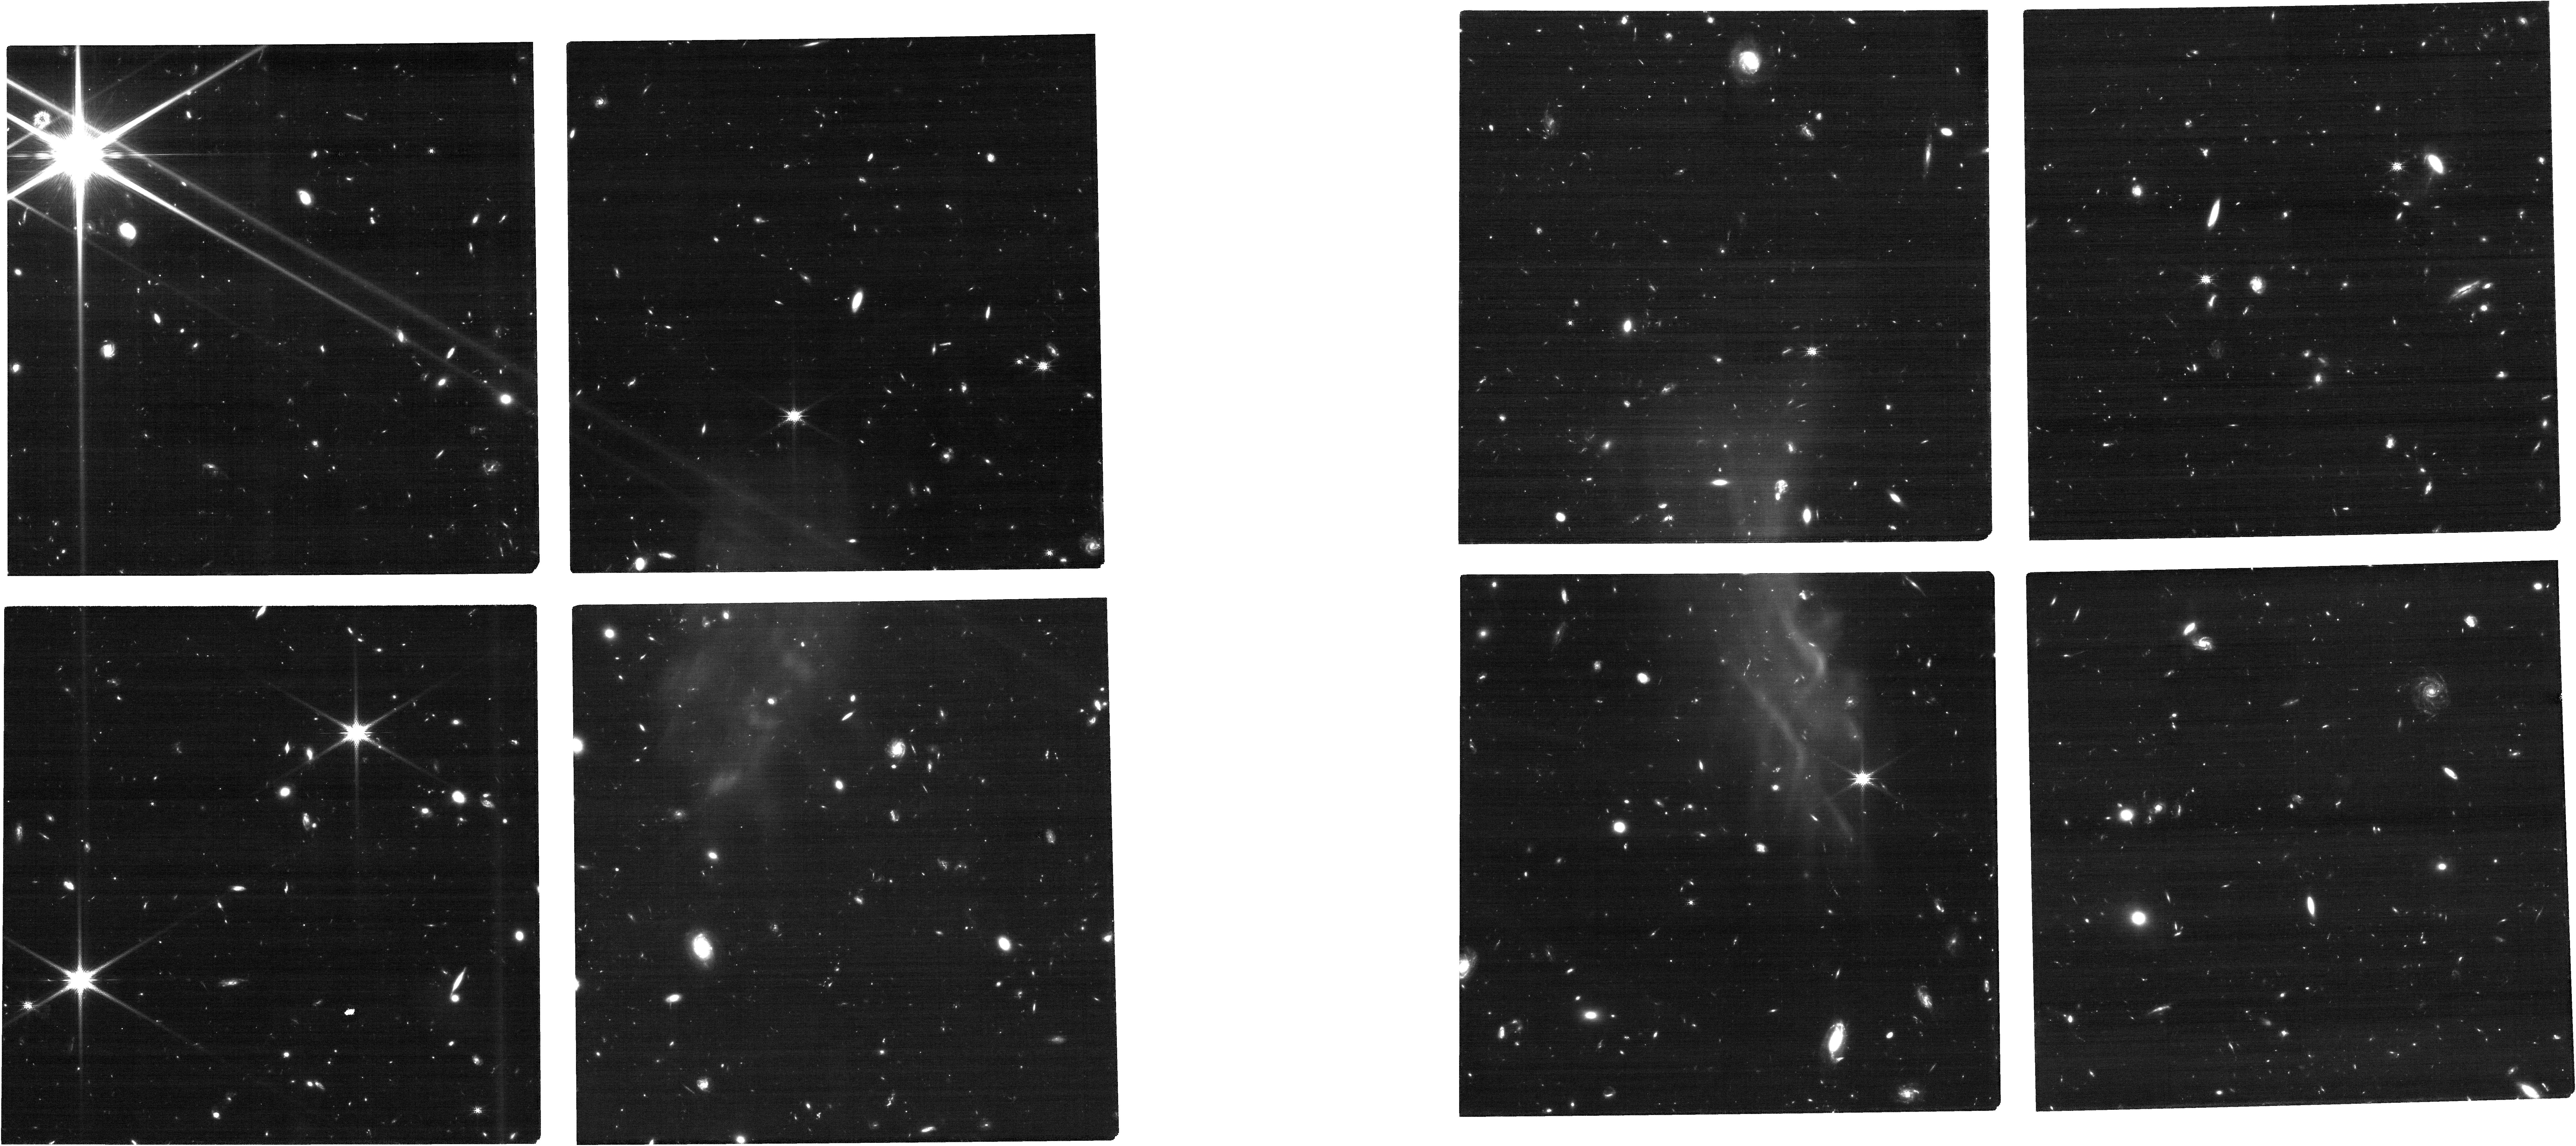
Target: J1504+6252
Instrument: NIRCAM
Filter: F150W
Exposure: 1.2 h
Observation ID: jw12761-o003_t001_nircam_clear-f150w

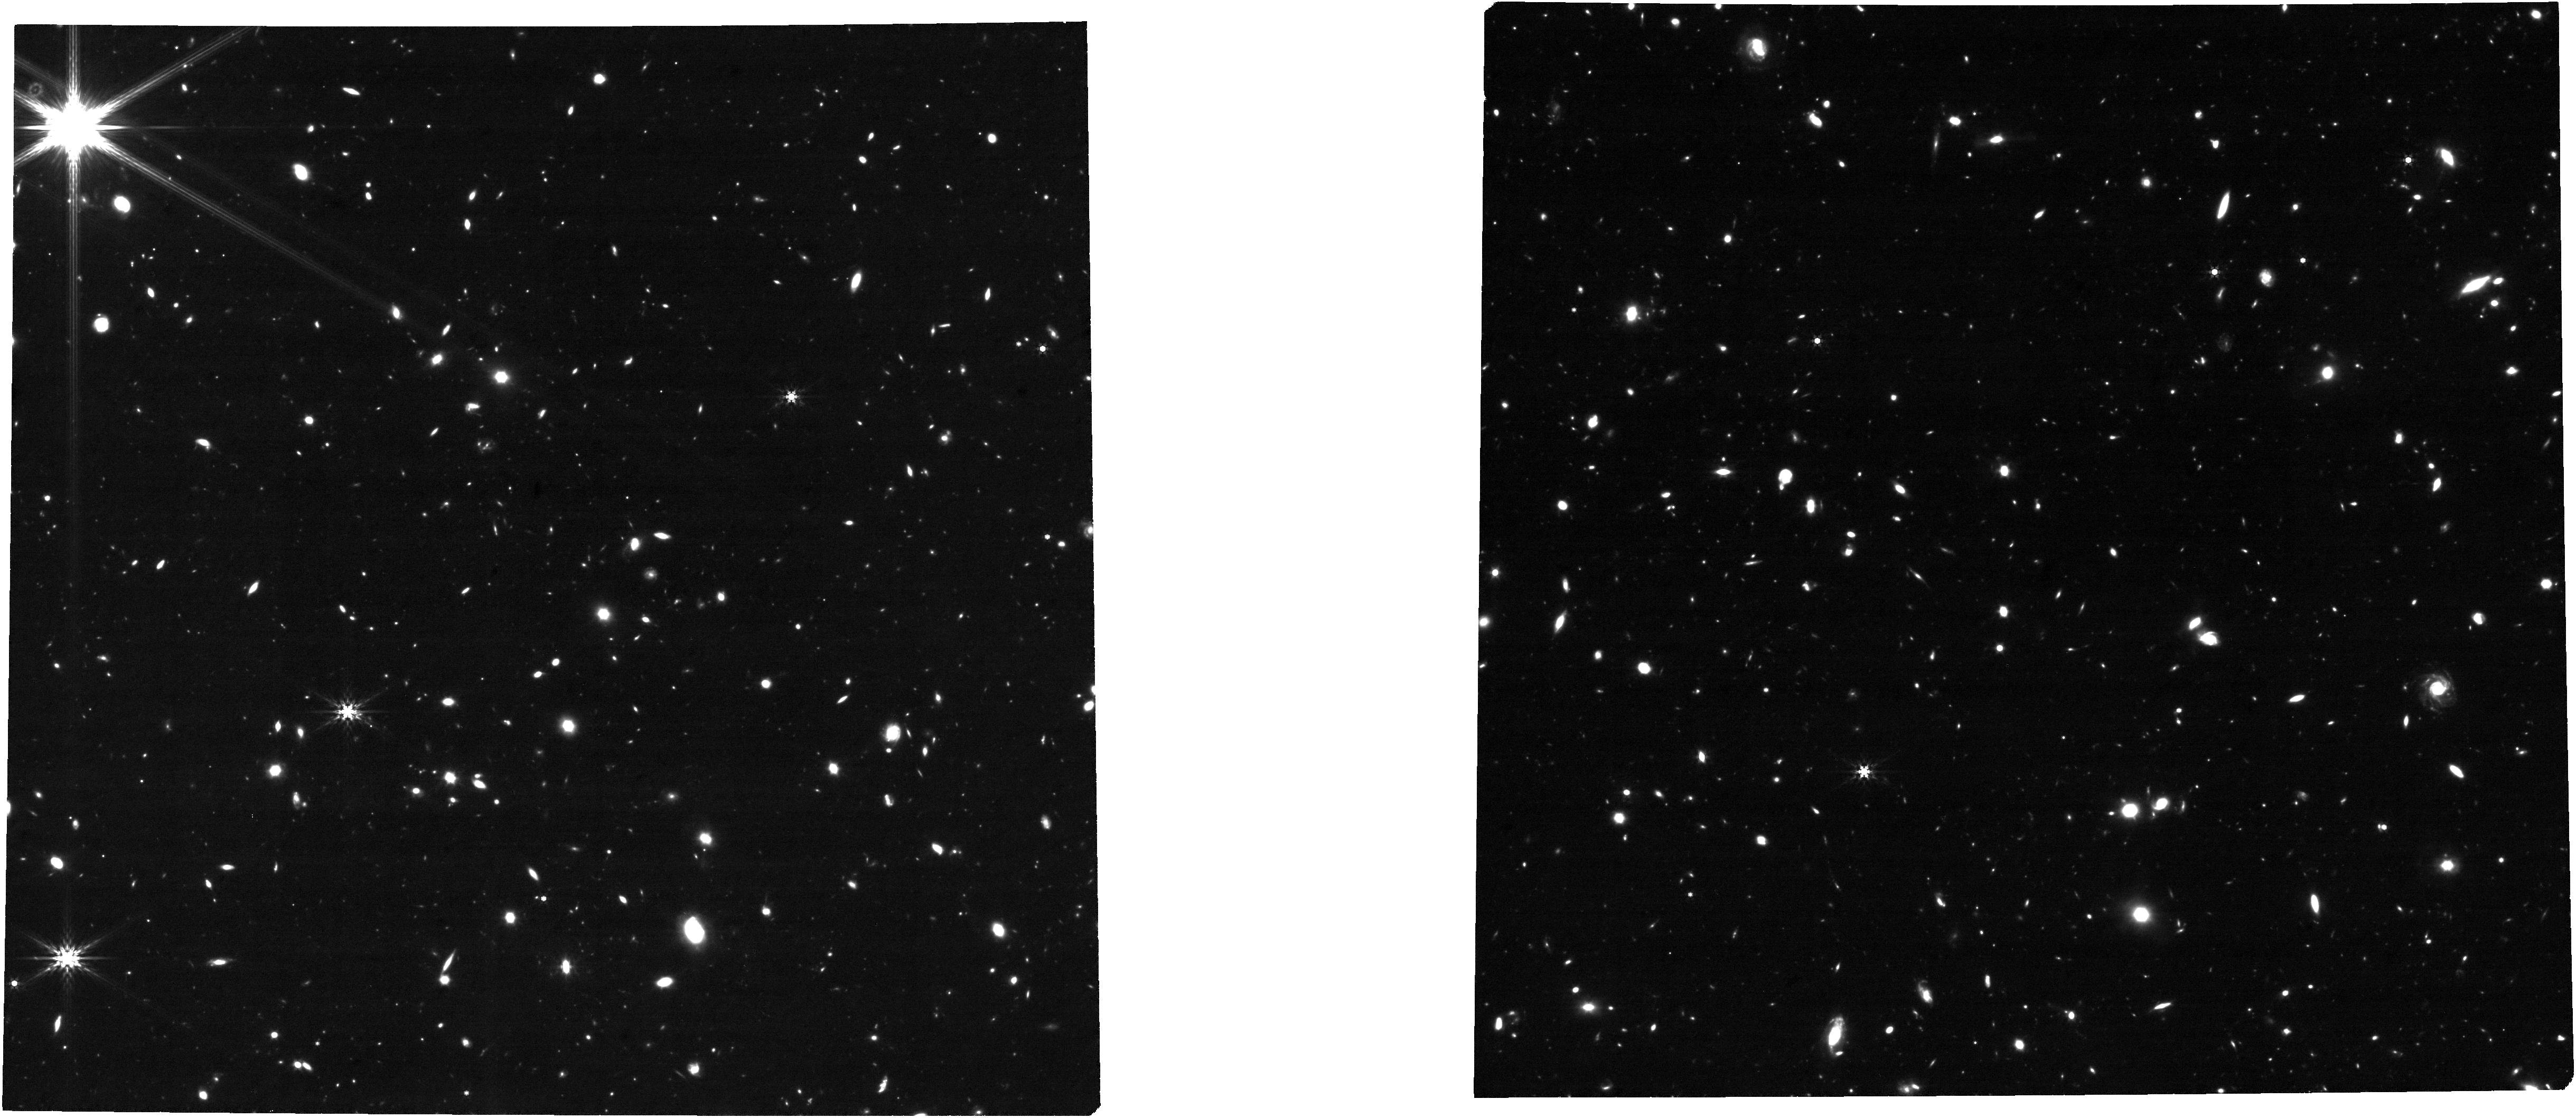
Target: J1504+6252
Instrument: NIRCAM
Filter: F444W
Exposure: 1.2 h
Observation ID: jw12761-o004_t001_nircam_clear-f444w

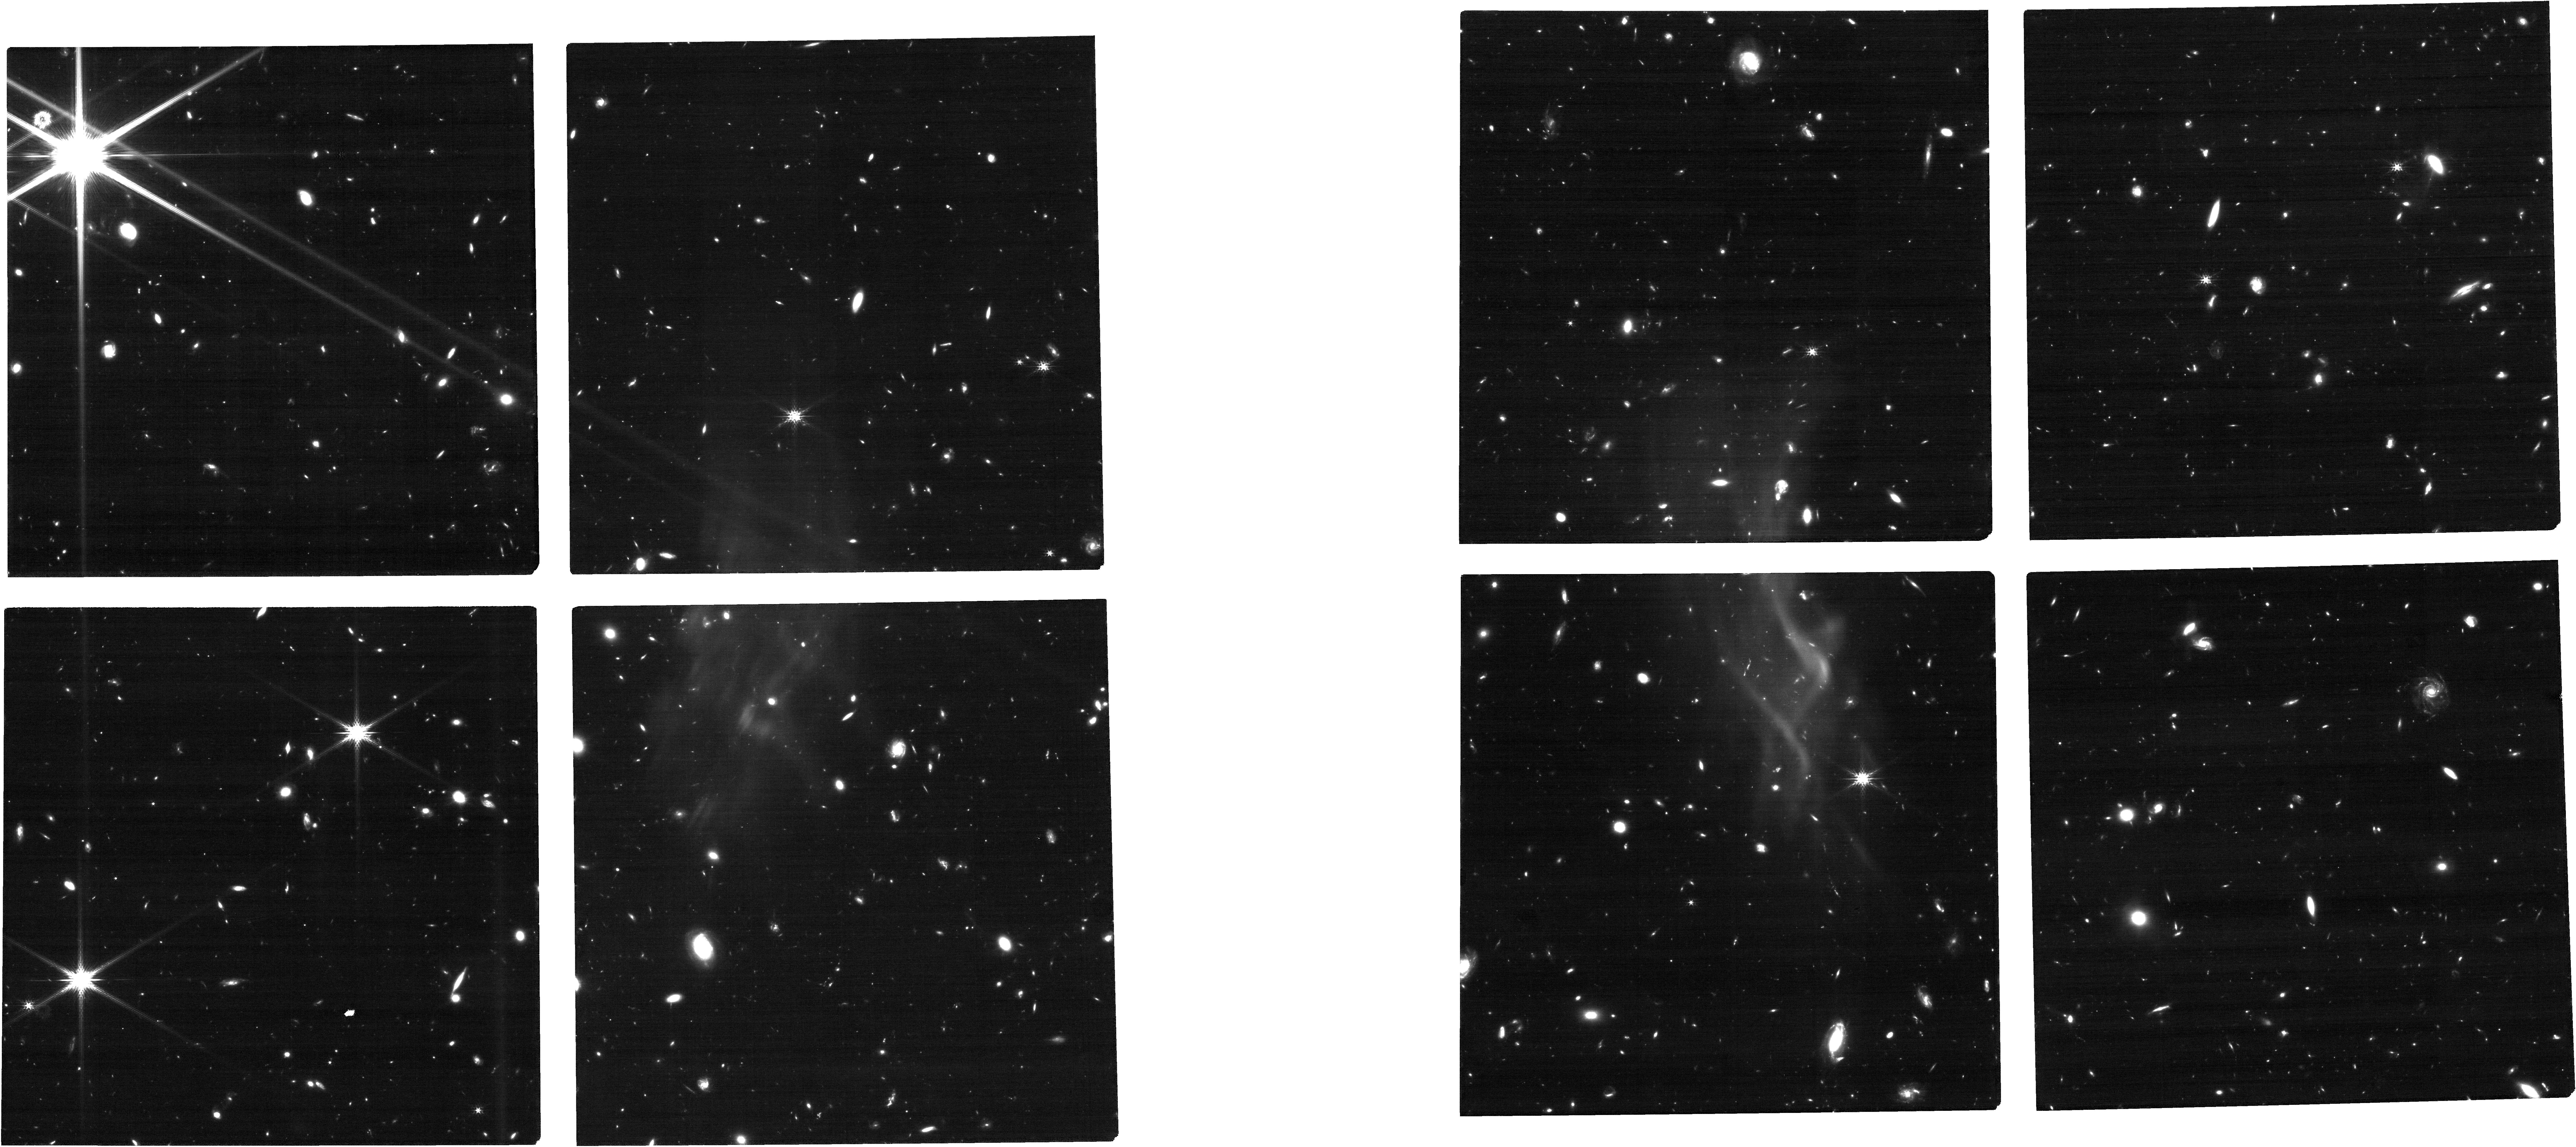
Target: J1504+6252
Instrument: NIRCAM
Filter: F200W
Exposure: 1.2 h
Observation ID: jw12761-o004_t001_nircam_clear-f200w

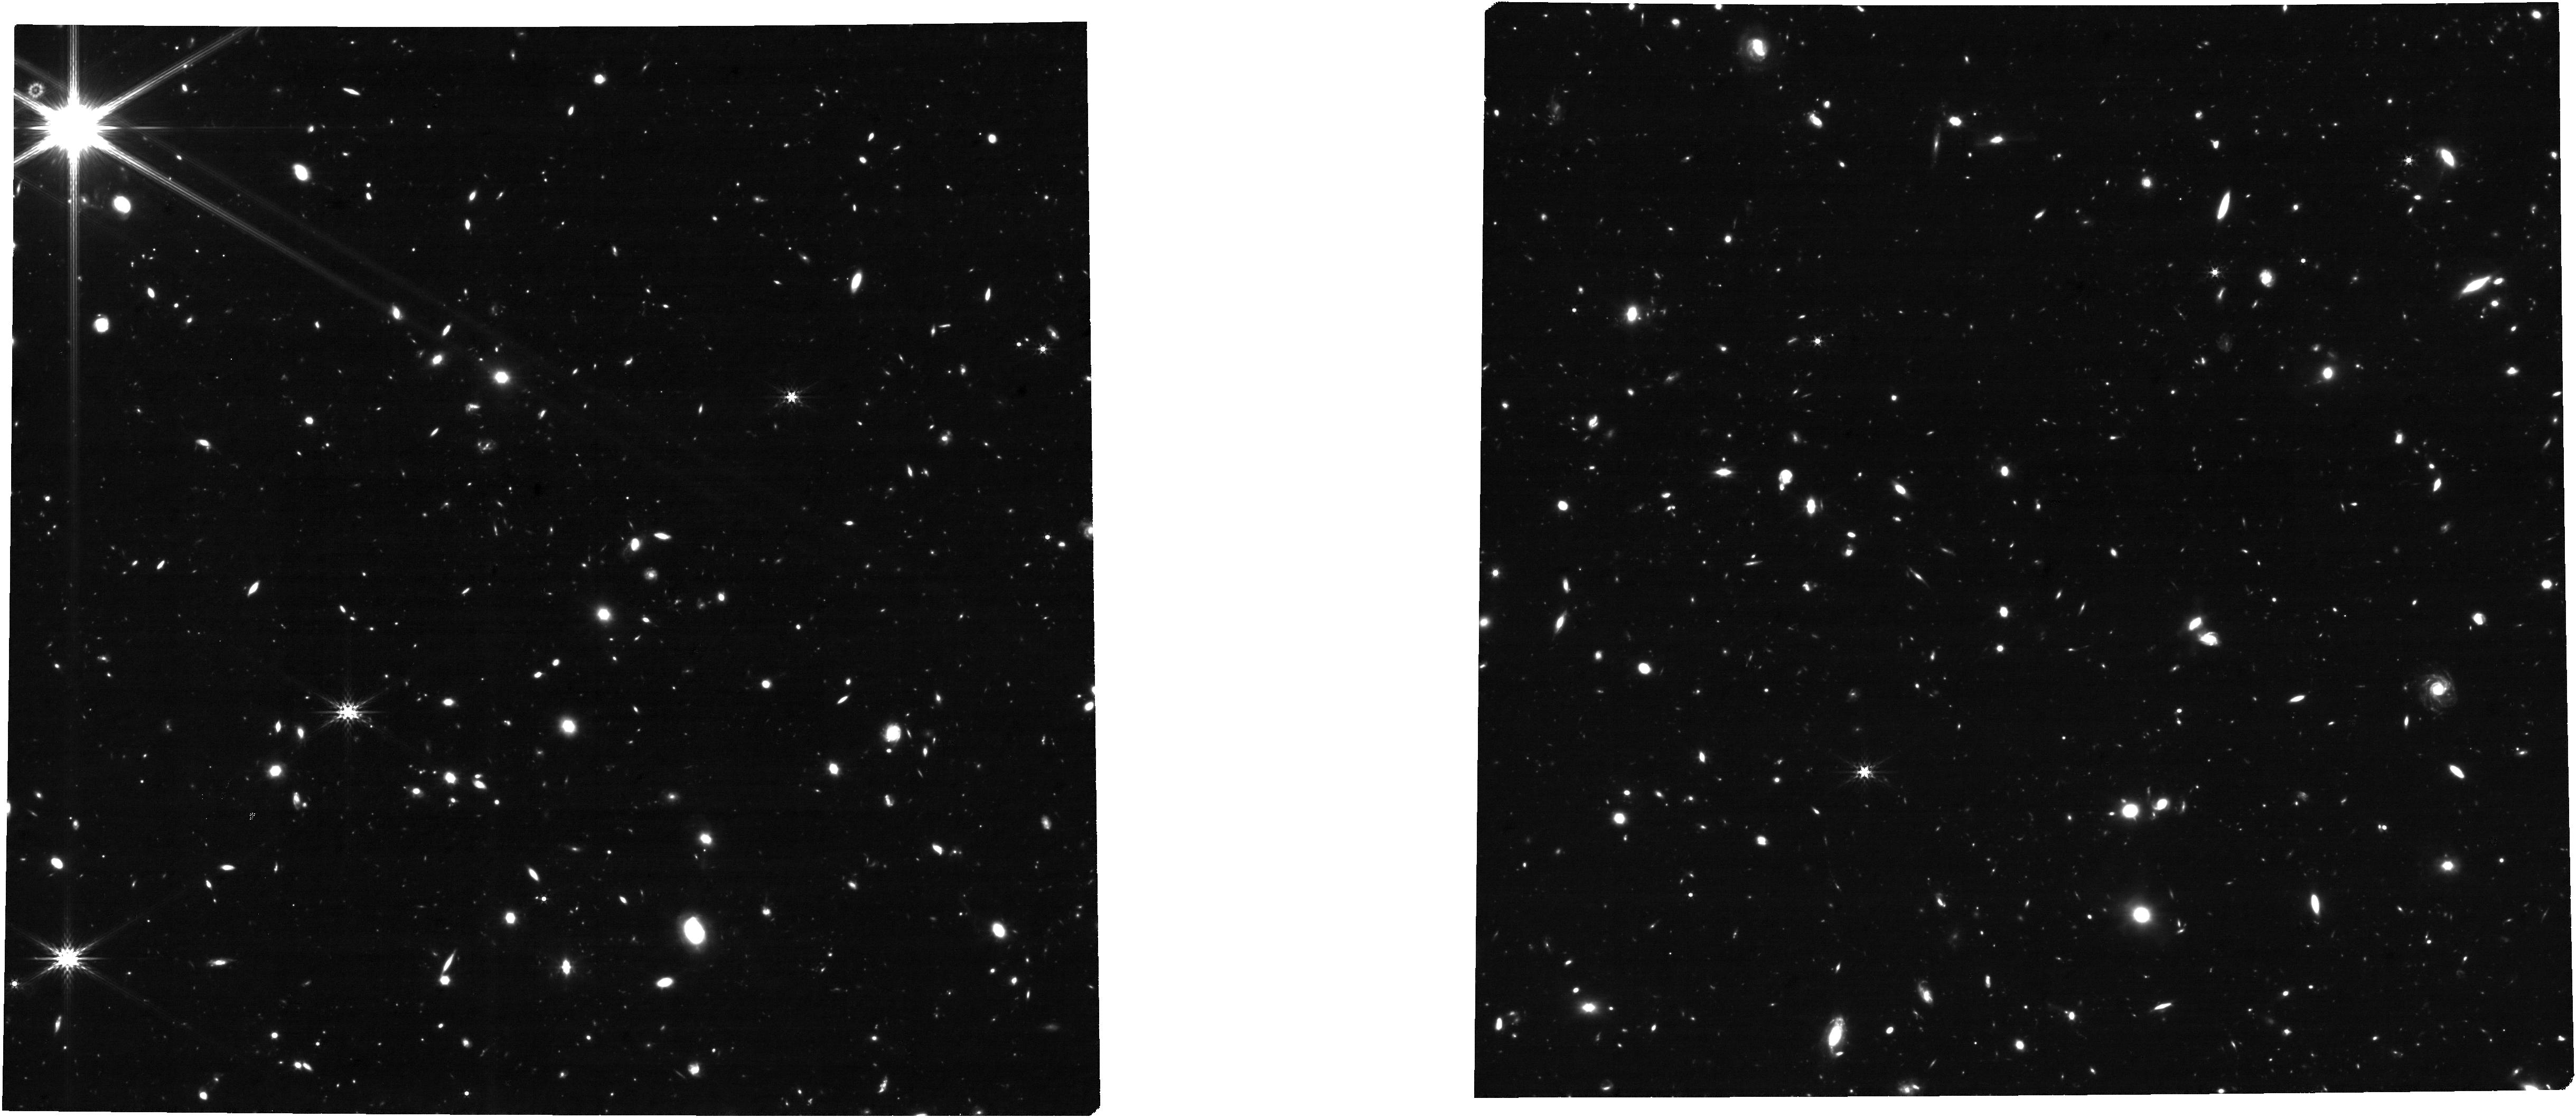
Target: J1504+6252
Instrument: NIRCAM
Filter: F356W
Exposure: 1.2 h
Observation ID: jw12761-o003_t001_nircam_clear-f356w

Unlocking the Quasar Redshift Frontier: A JWST Benchmark for Early SMBH Growth and Reionization at z>8 (PI: Wolf, Julien Anton)

The first quasar known beyond z = 8 was discovered after the previous JWST deadline. It was identified in newly acquired Euclid imaging, confirmed by HST/WFC3 slitless spectroscopy, and independently validated with deep LBT/LUCI follow-up. However, telluric absorption and the prohibitive ground-based exposure time required to reach diagnostic signal-to-noise prevent a robust physical interpretation of the rest-UV spectrum. Only JWST can provide the dataset needed to unlock the key physical diagnostics of the central supermassive black hole (SMBH) and reionization. Unlike the much fainter JWST broad-line objects now found at these cosmic epochs, J1504+6252 unambiguously traces luminous SMBH accretion. It is the first z > 8 source for which a reliable single-epoch black-hole mass is within reach. We request NIRSpec fixed-slit spectroscopy with G140H/F100LP, G235H/F170LP, and G395M/F290LP, complemented by NIRCam F150W, F200W, F356W, and F444W imaging. These data will measure the black-hole mass and accretion properties of the most distant known SMBH, enable the first reionization and quasar-duty-cycle constraints from a z > 8 quasar sightline, probe early intergalactic metal enrichment, and constrain SMBH–host co-evolution in the first 630 Myr of cosmic history. The observations are highly time-sensitive: waiting for the next regular JWST cycle would delay the first physically interpretable spectrum of J1504+6252 by at least a year. JWST can open this cosmic frontier now, turning the first known z > 8 quasar from a landmark discovery into a definitive benchmark for early SMBH growth and reionization.